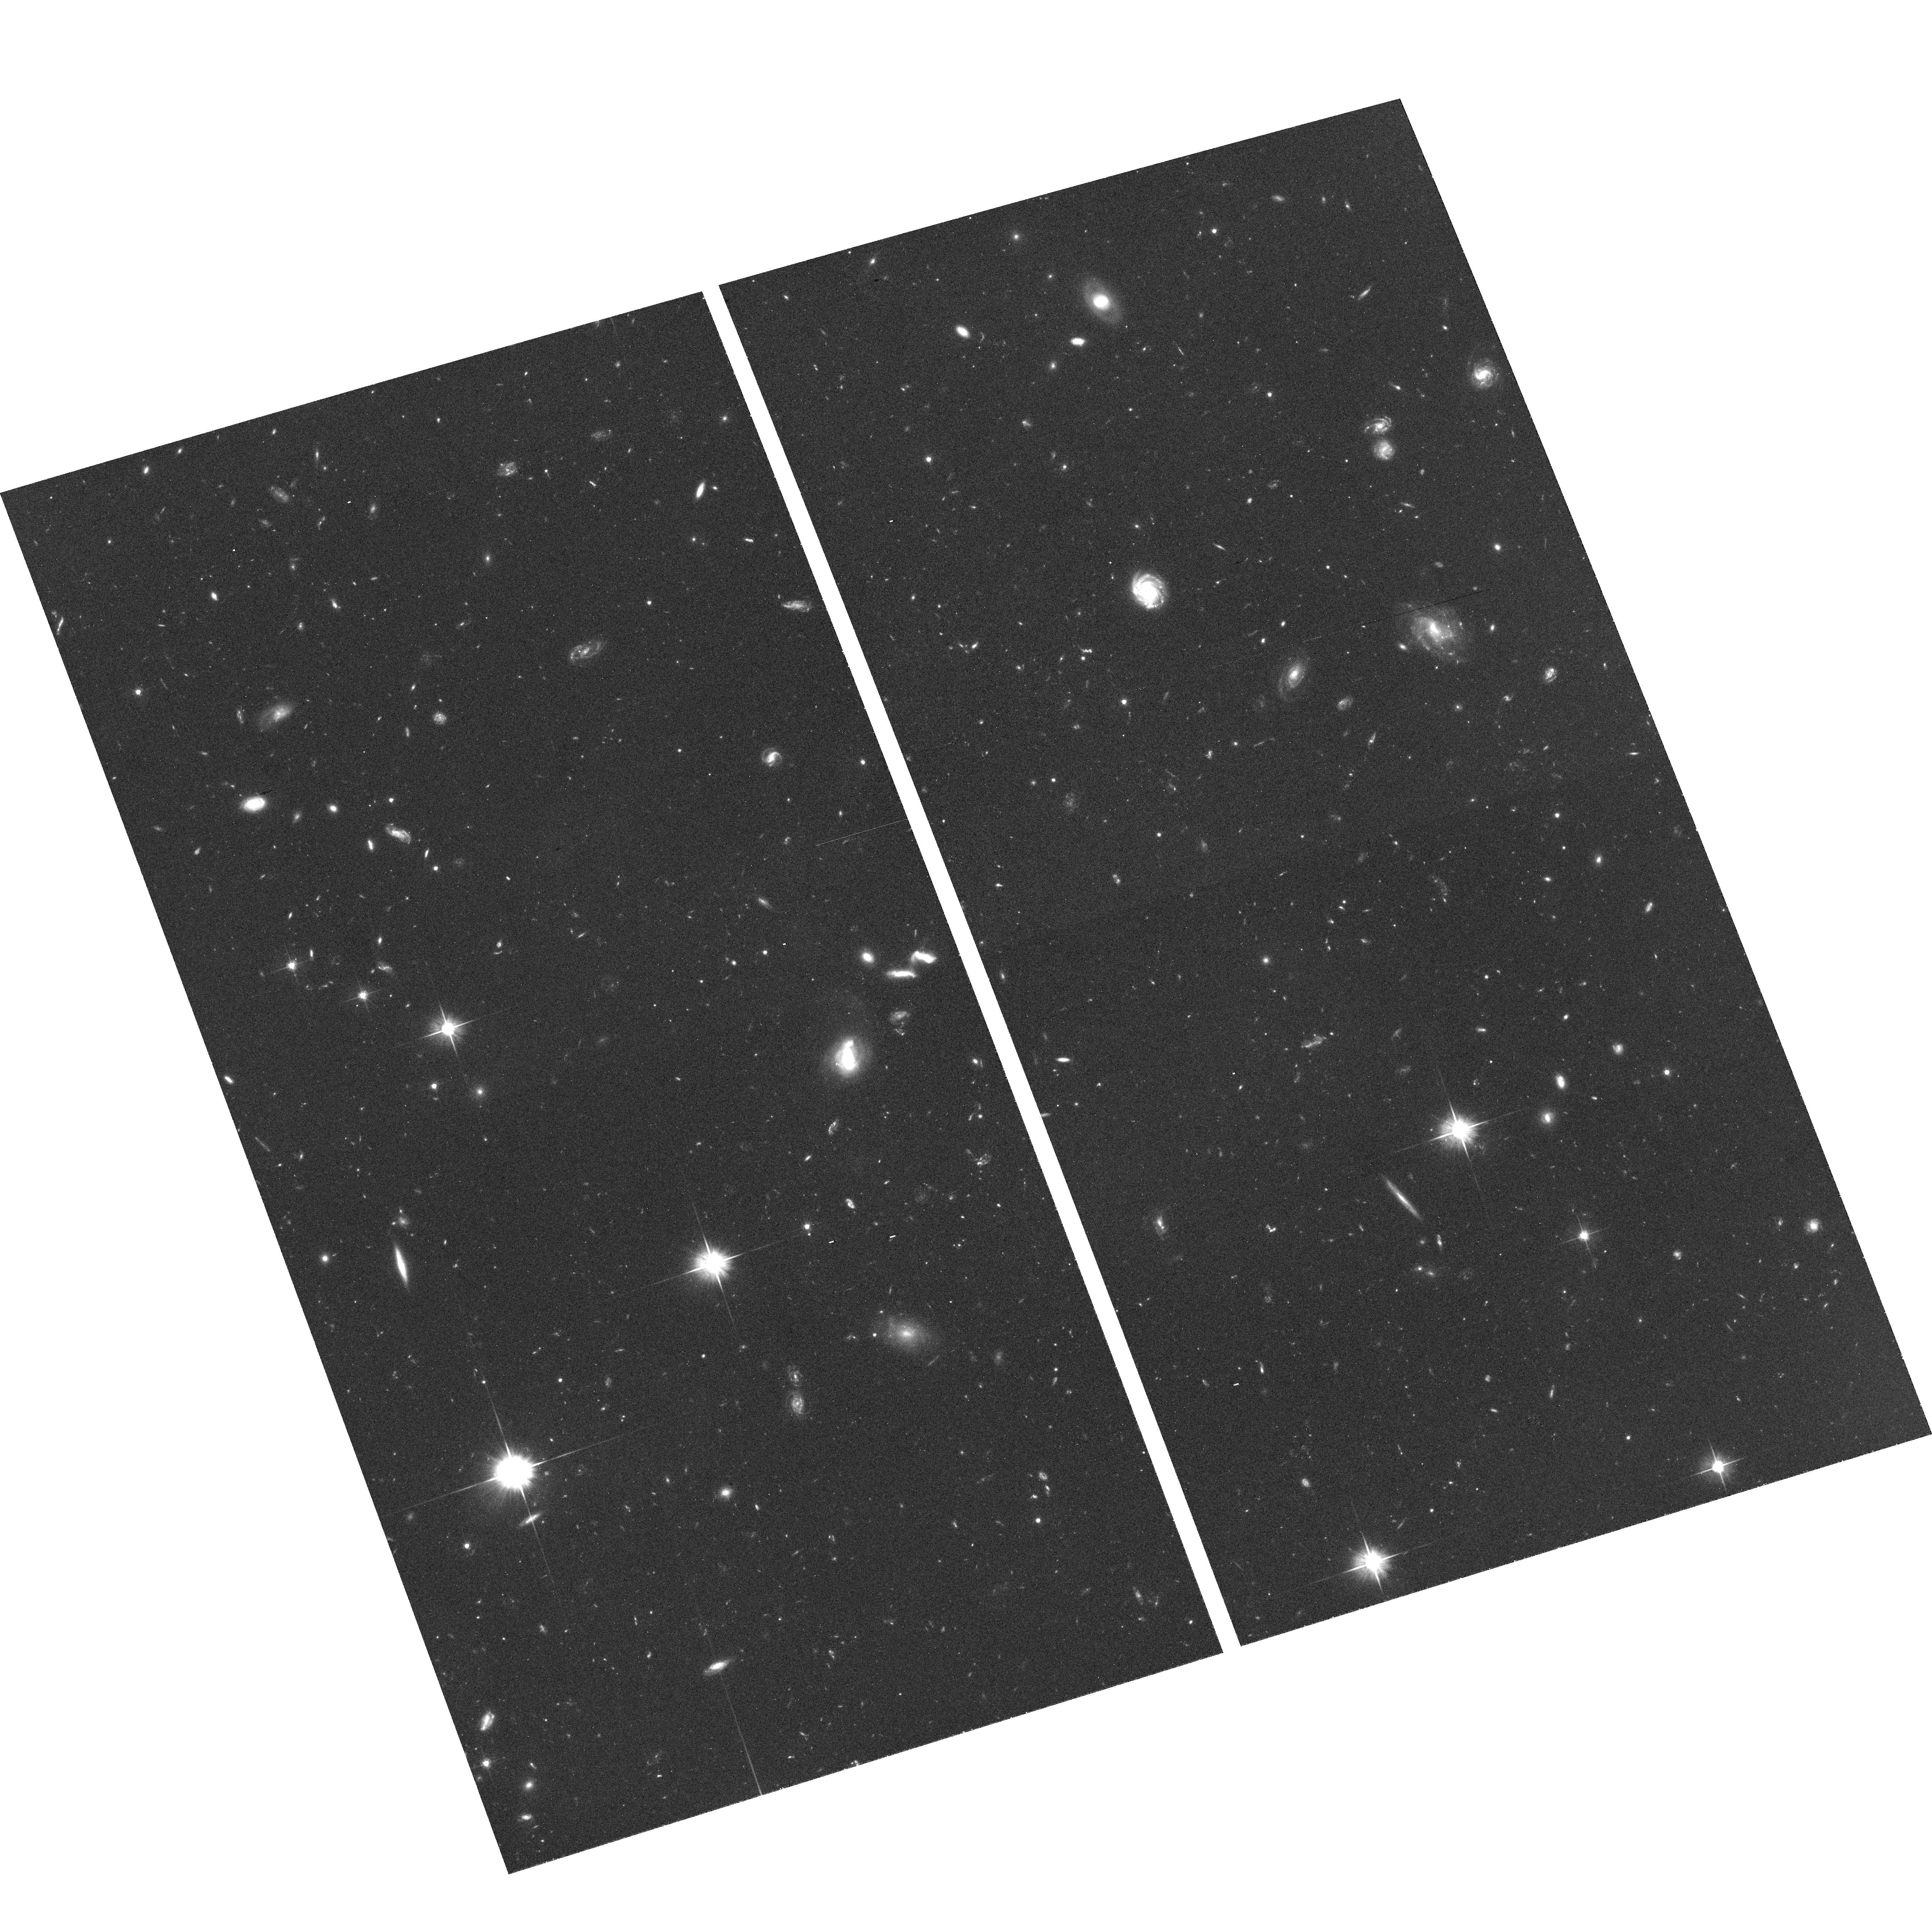
Target: RXJ1605.3+3249. Instrument: ACS/WFC. Filter: F606W. Exposure: 1.3 h. Observation ID: hst_10213_01_acs_wfc_f606w_j92v01

Optical identification of two nearby Isolated Neutron Stars through proper motion measuremnt. (PI: Zane, Silvia)

Aim of this proposal is to perform high-resolution imaging of the proposed optical counterparts of the two, radio silent, isolated neutron stars RXJ1308.6+2127 and RX J1605.3+3249 with the STIS/50CCD. Imaging both fields with the same instrumental configuration used in mid 2001 by Kaplan et al (2002; 2003), will allow us to measure the objects' position and to determine their proper motions over a time base of nearly four years. The measurement of proper motions at the level of at least few tens mas/yr, expected for relatively nearby neutron stars, would unambigouosly secure the proposed optical identifications, not achievable otherwise. In addition, the knowledge of the proper motion will provide useful indications on the space velocity and distance of these neutrons stars, as well as on the radius. Constraining these parameters is of paramount importance to discriminate between the variety of emission mechanisms invoked to explain their observed thermal X-ray spectra and to probe the neutron star equation of state (EOS). The determination of the proper motion is a decisive step toward a dedicated follow-up program aimed at measuring the objects' optical parallax, thus providing much firmer constrains on the star properties, again to be performed with the STIS/50CCD.